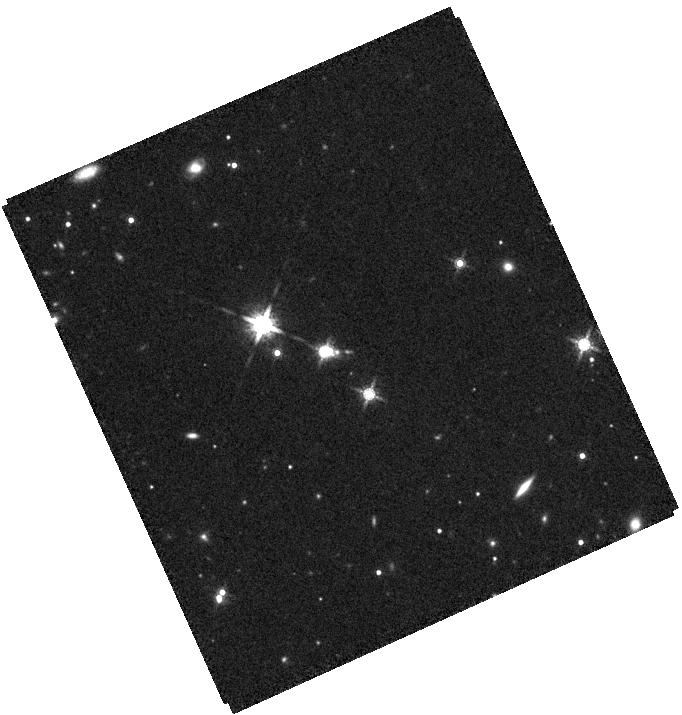
Target: J205000.01-294721.7. Instrument: WFC3/IR. Filter: F160W. Exposure: 35 min. Observation ID: hst_16892_08_wfc3_ir_f160w_ies808

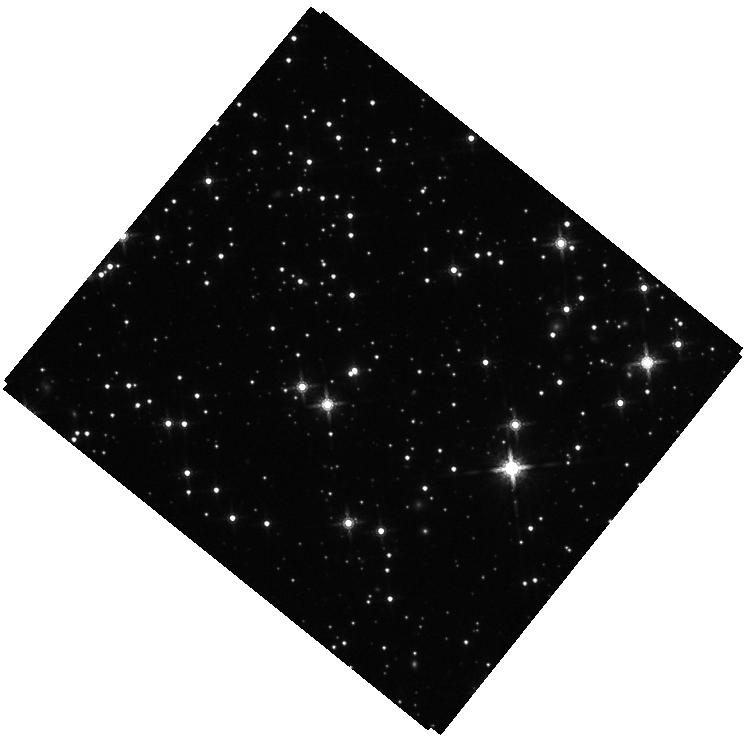
Target: J171139.98-161147.9. Instrument: WFC3/IR. Filter: F160W. Exposure: 35 min. Observation ID: hst_16892_06_wfc3_ir_f160w_ies806

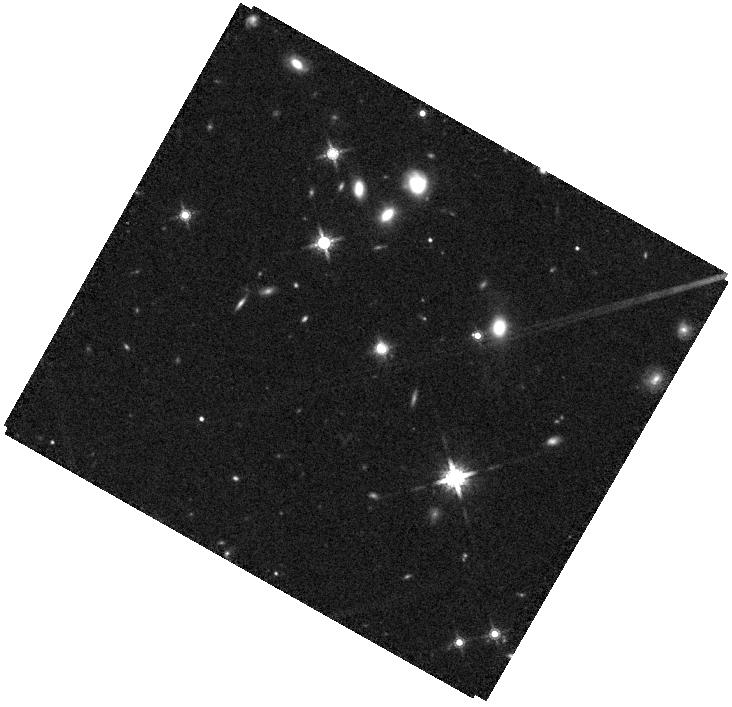
Target: 074922.97+225511.8. Instrument: WFC3/IR. Filter: F160W. Exposure: 35 min. Observation ID: hst_16892_03_wfc3_ir_f160w_ies803

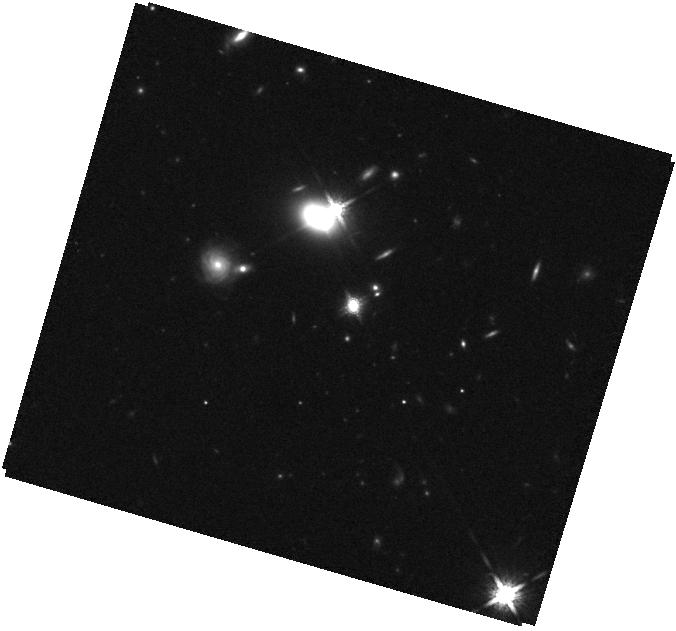
Target: J082341.08+241805.0. Instrument: WFC3/IR. Filter: F160W. Exposure: 35 min. Observation ID: hst_16892_09_wfc3_ir_f160w_ies809

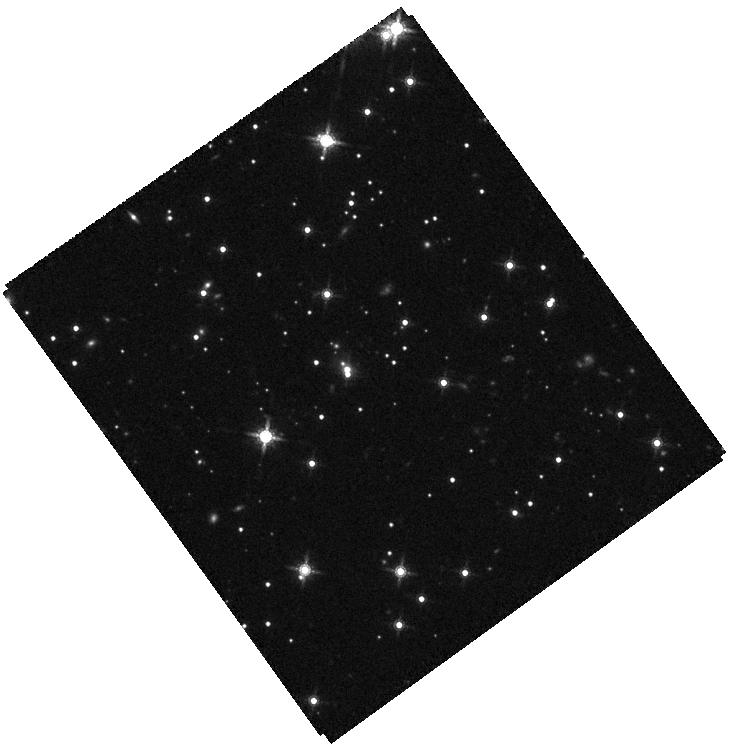
Target: J193718.82-182132.2. Instrument: WFC3/IR. Filter: F160W. Exposure: 35 min. Observation ID: hst_16892_07_wfc3_ir_f160w_ies807

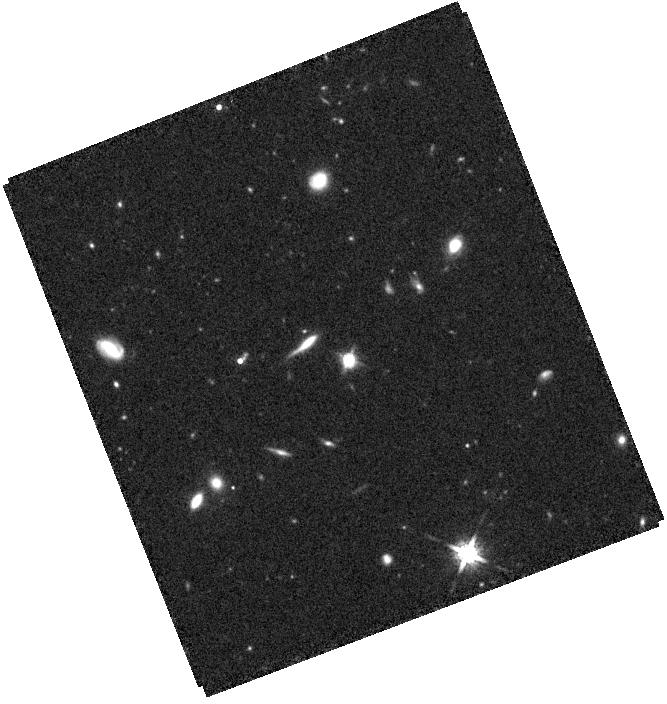
Target: J034828.67-401513.2. Instrument: WFC3/IR. Filter: F160W. Exposure: 36 min. Observation ID: hst_16892_01_wfc3_ir_f160w_ies801

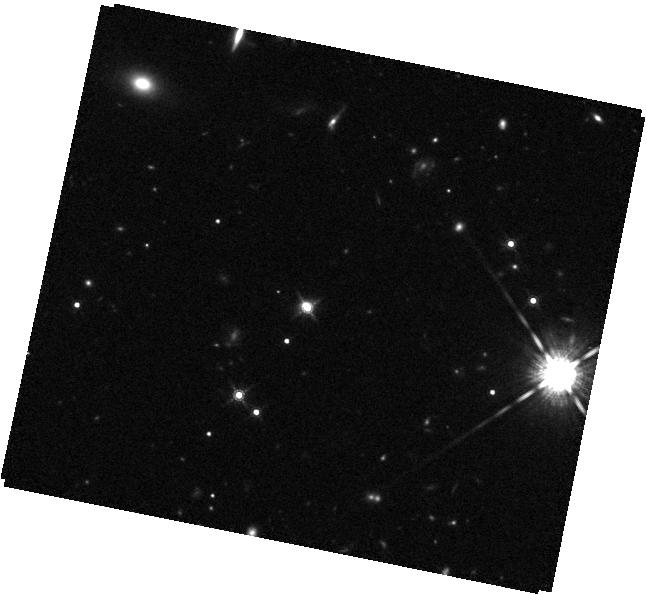
Target: J164818.08+415550.2. Instrument: WFC3/IR. Filter: F160W. Exposure: 36 min. Observation ID: hst_16892_04_wfc3_ir_f160w_ies804

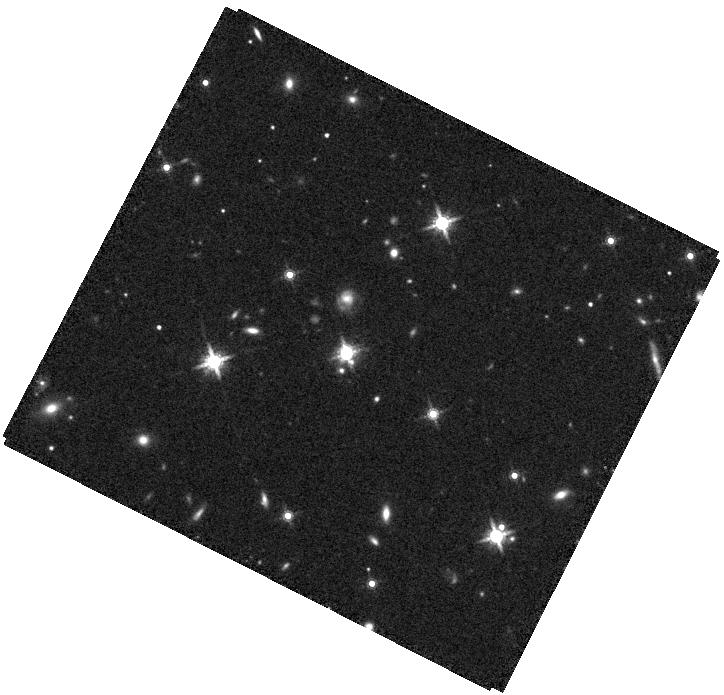
Target: J164941.30+081233.5. Instrument: WFC3/IR. Filter: F160W. Exposure: 35 min. Observation ID: hst_16892_05_wfc3_ir_f160w_ies805

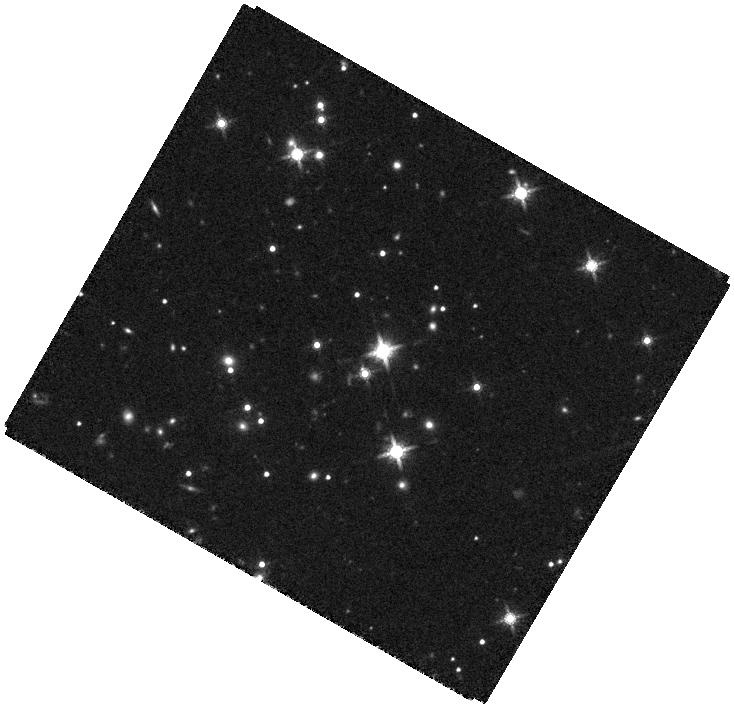
Target: J053620.23+503826.2. Instrument: WFC3/IR. Filter: F160W. Exposure: 37 min. Observation ID: hst_16892_02_wfc3_ir_f160w_ies802

VLA Identification of Candidate Dual and Lensed Quasars from Gaia and HST (PI: Liu, Xin)

We propose VLA A-config Ku- and C-band imaging to resolve the sub-arcsec double nuclei in 11 candidate dual/ lensed quasars. Our targets are selected using a new astrometric technique leveraging the universal AGN variability which produces astrometric signals from dual/lensed quasars. Gaia's precision astrometry combined with follow- up HST optical dual-band imaging provides strong candidates of dual/lensed quasars with close compact double cores. We adopt a refined target selection based on the HST optical color to better reject star-quasar superpositions compared to a pilot program. The proposed VLA dual-band imaging will detect two compact flat-spectrum radio cores to confirm our targets as dual or lensed quasars. Joint HST/IR imaging is requested to further test the lensing scenario to identify bona-fide dual quasars. Our sample probes a new regime at higher redshifts and smaller merger separations than previous work, where mergers are thought to be more important in driving the evolution of galaxies and supermassive black holes, providing empirical constraints on the stochastic gravitational wave background from binary supermassive black holes.